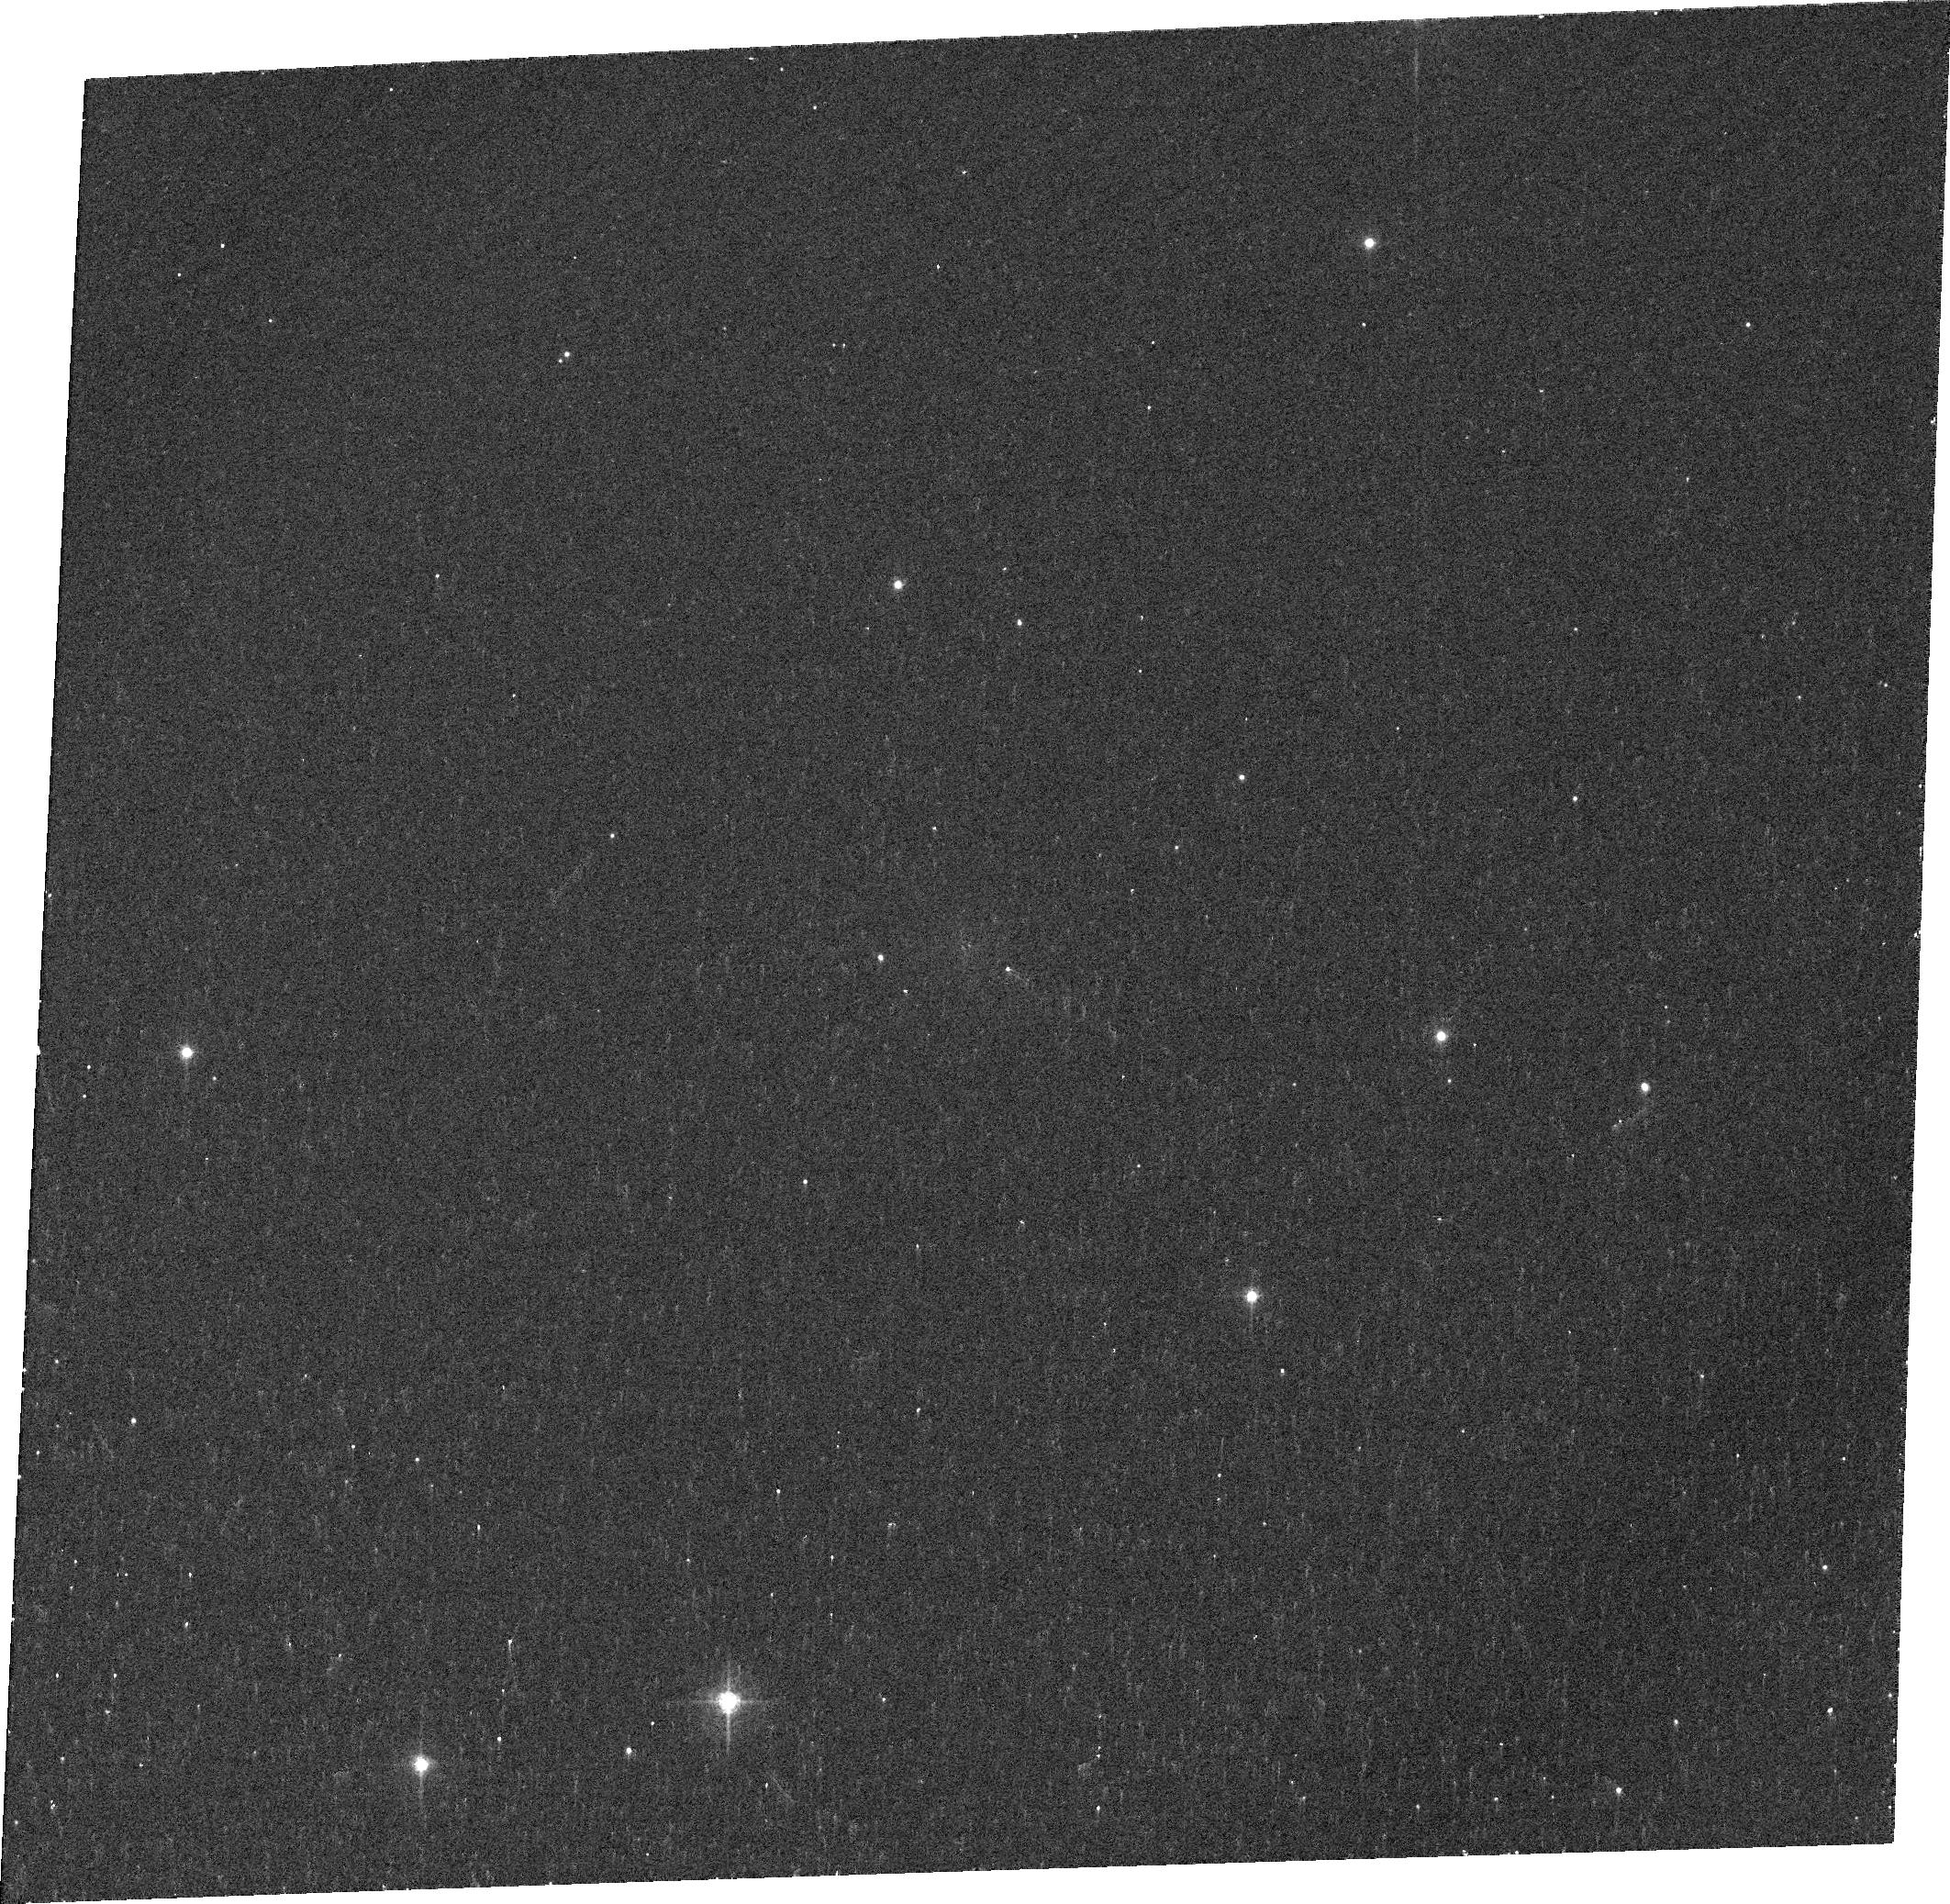
Target: 3C129
Instrument: ACS/WFC
Filter: FR505N
Exposure: 8 min
Observation ID: j9ob11020

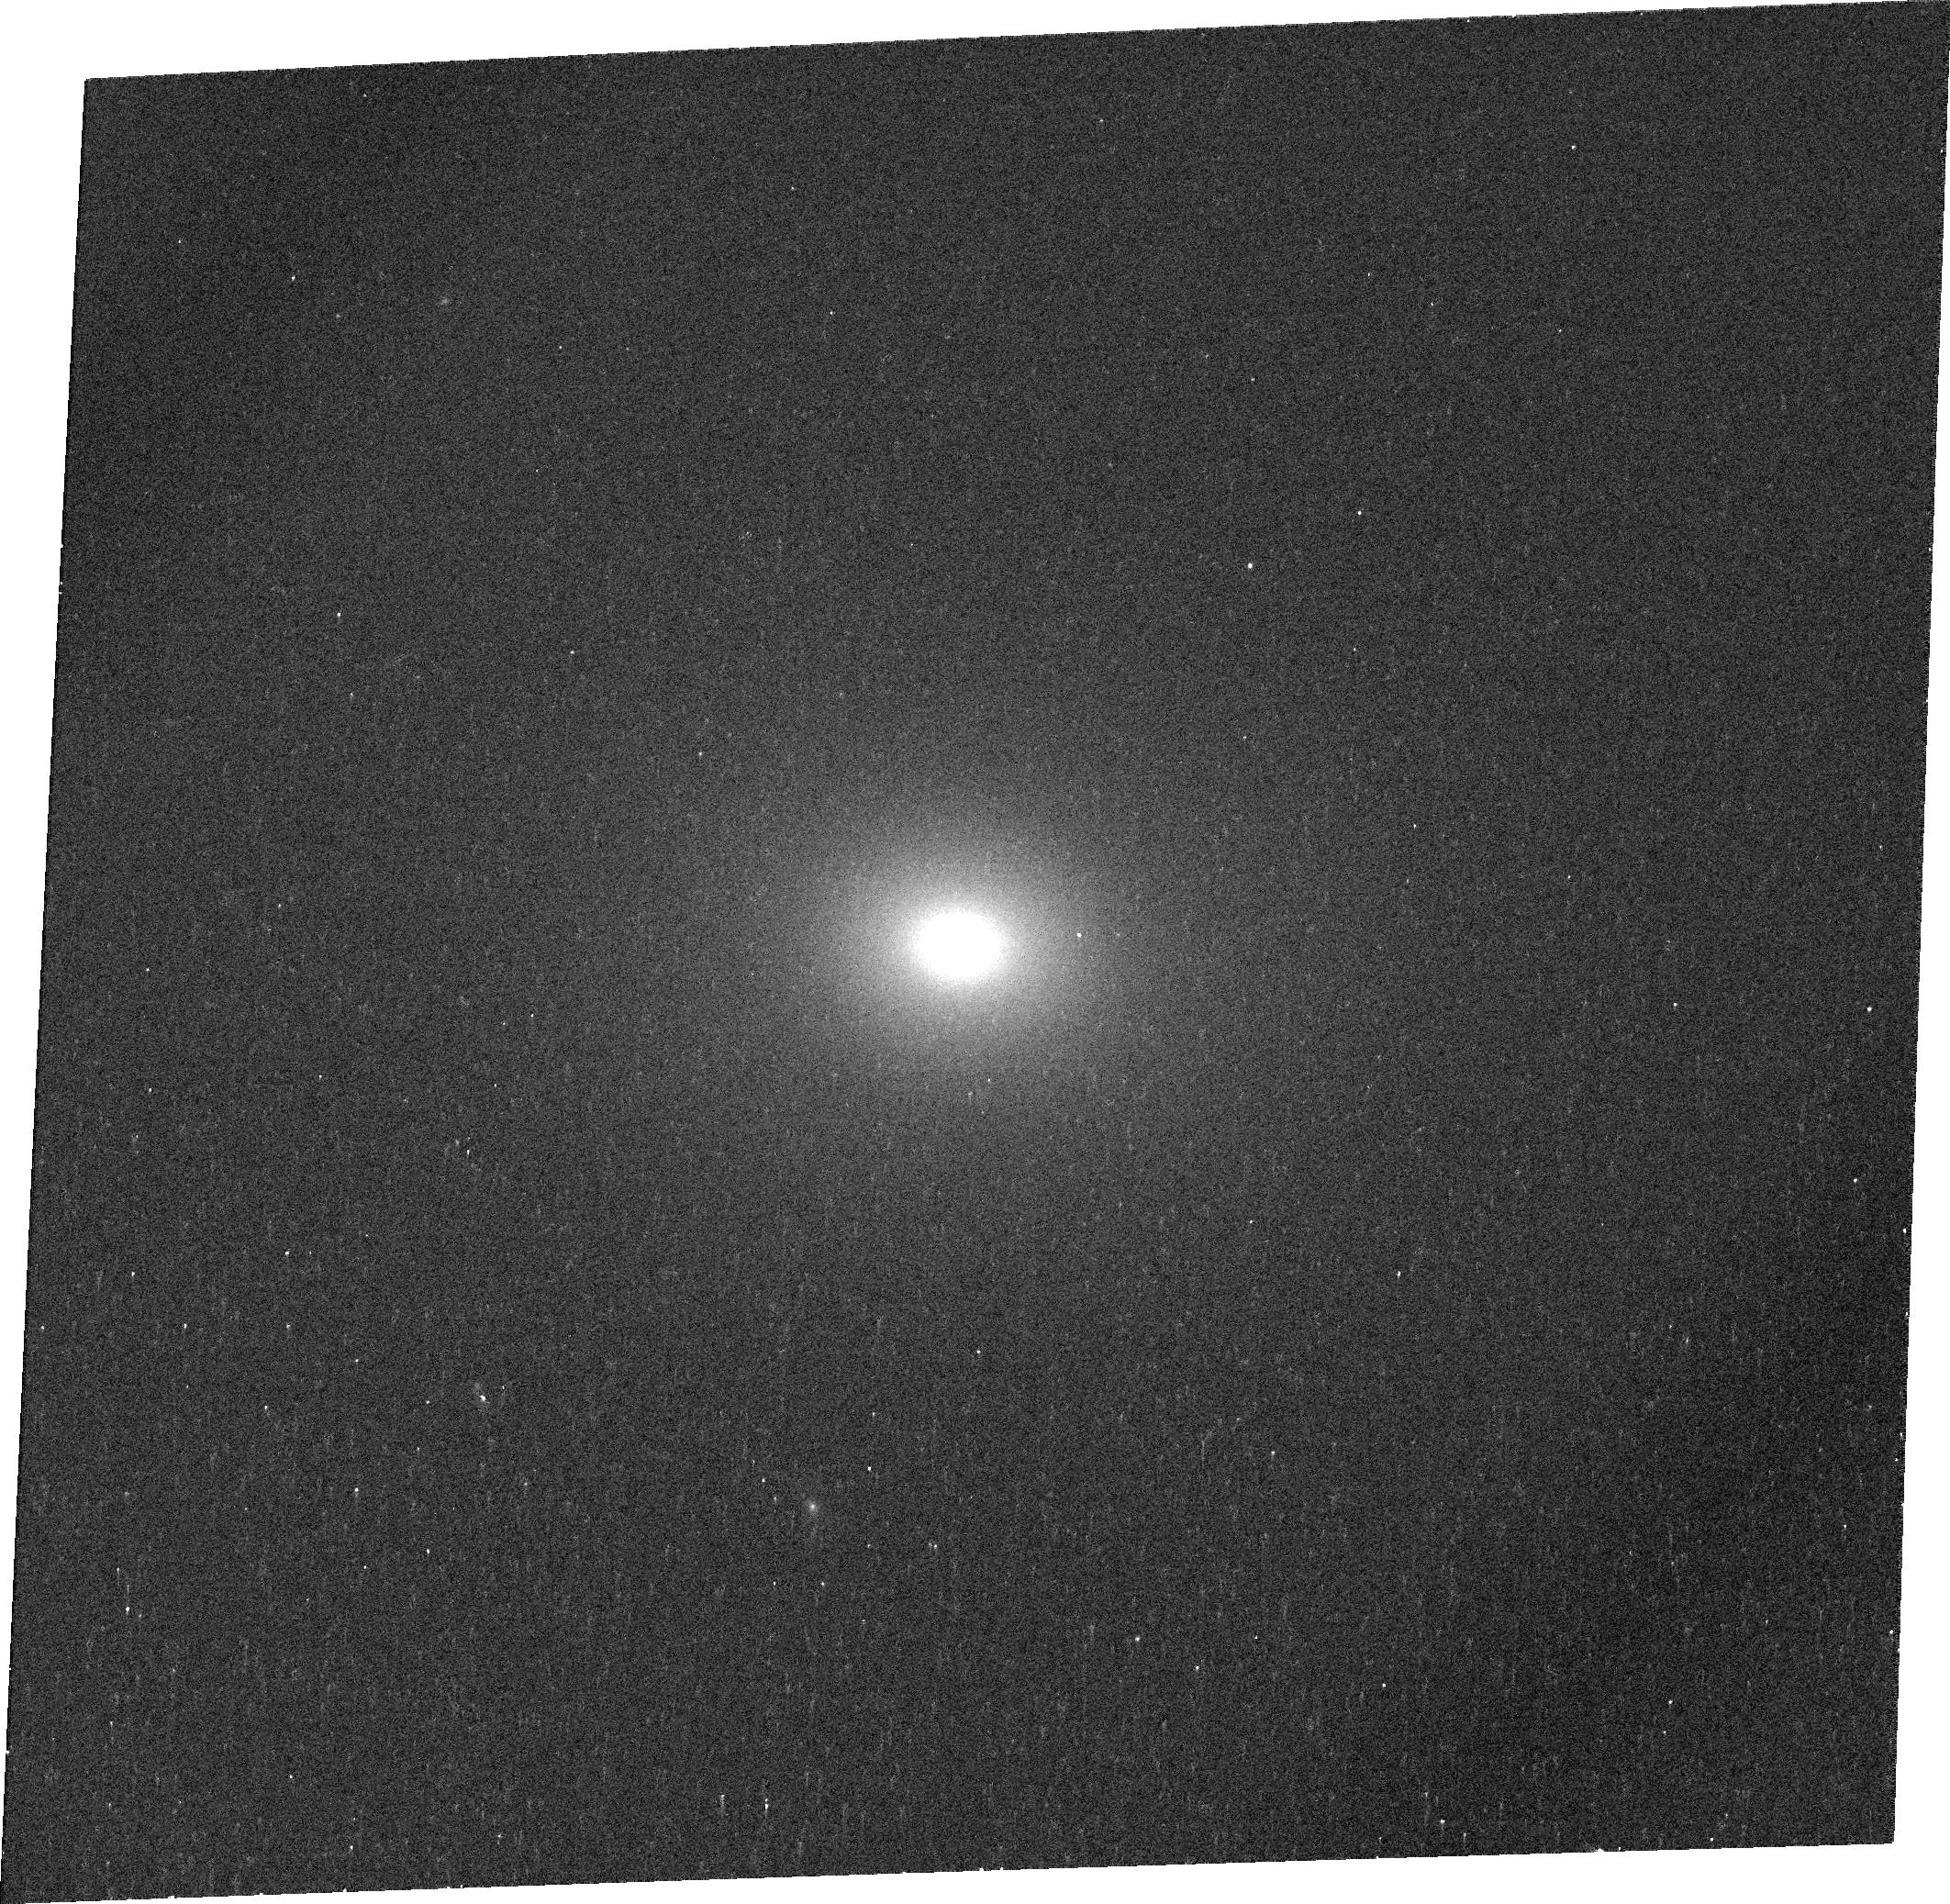
Target: 3C78
Instrument: ACS/WFC
Filter: FR656N
Exposure: 7 min
Observation ID: j9ob17010

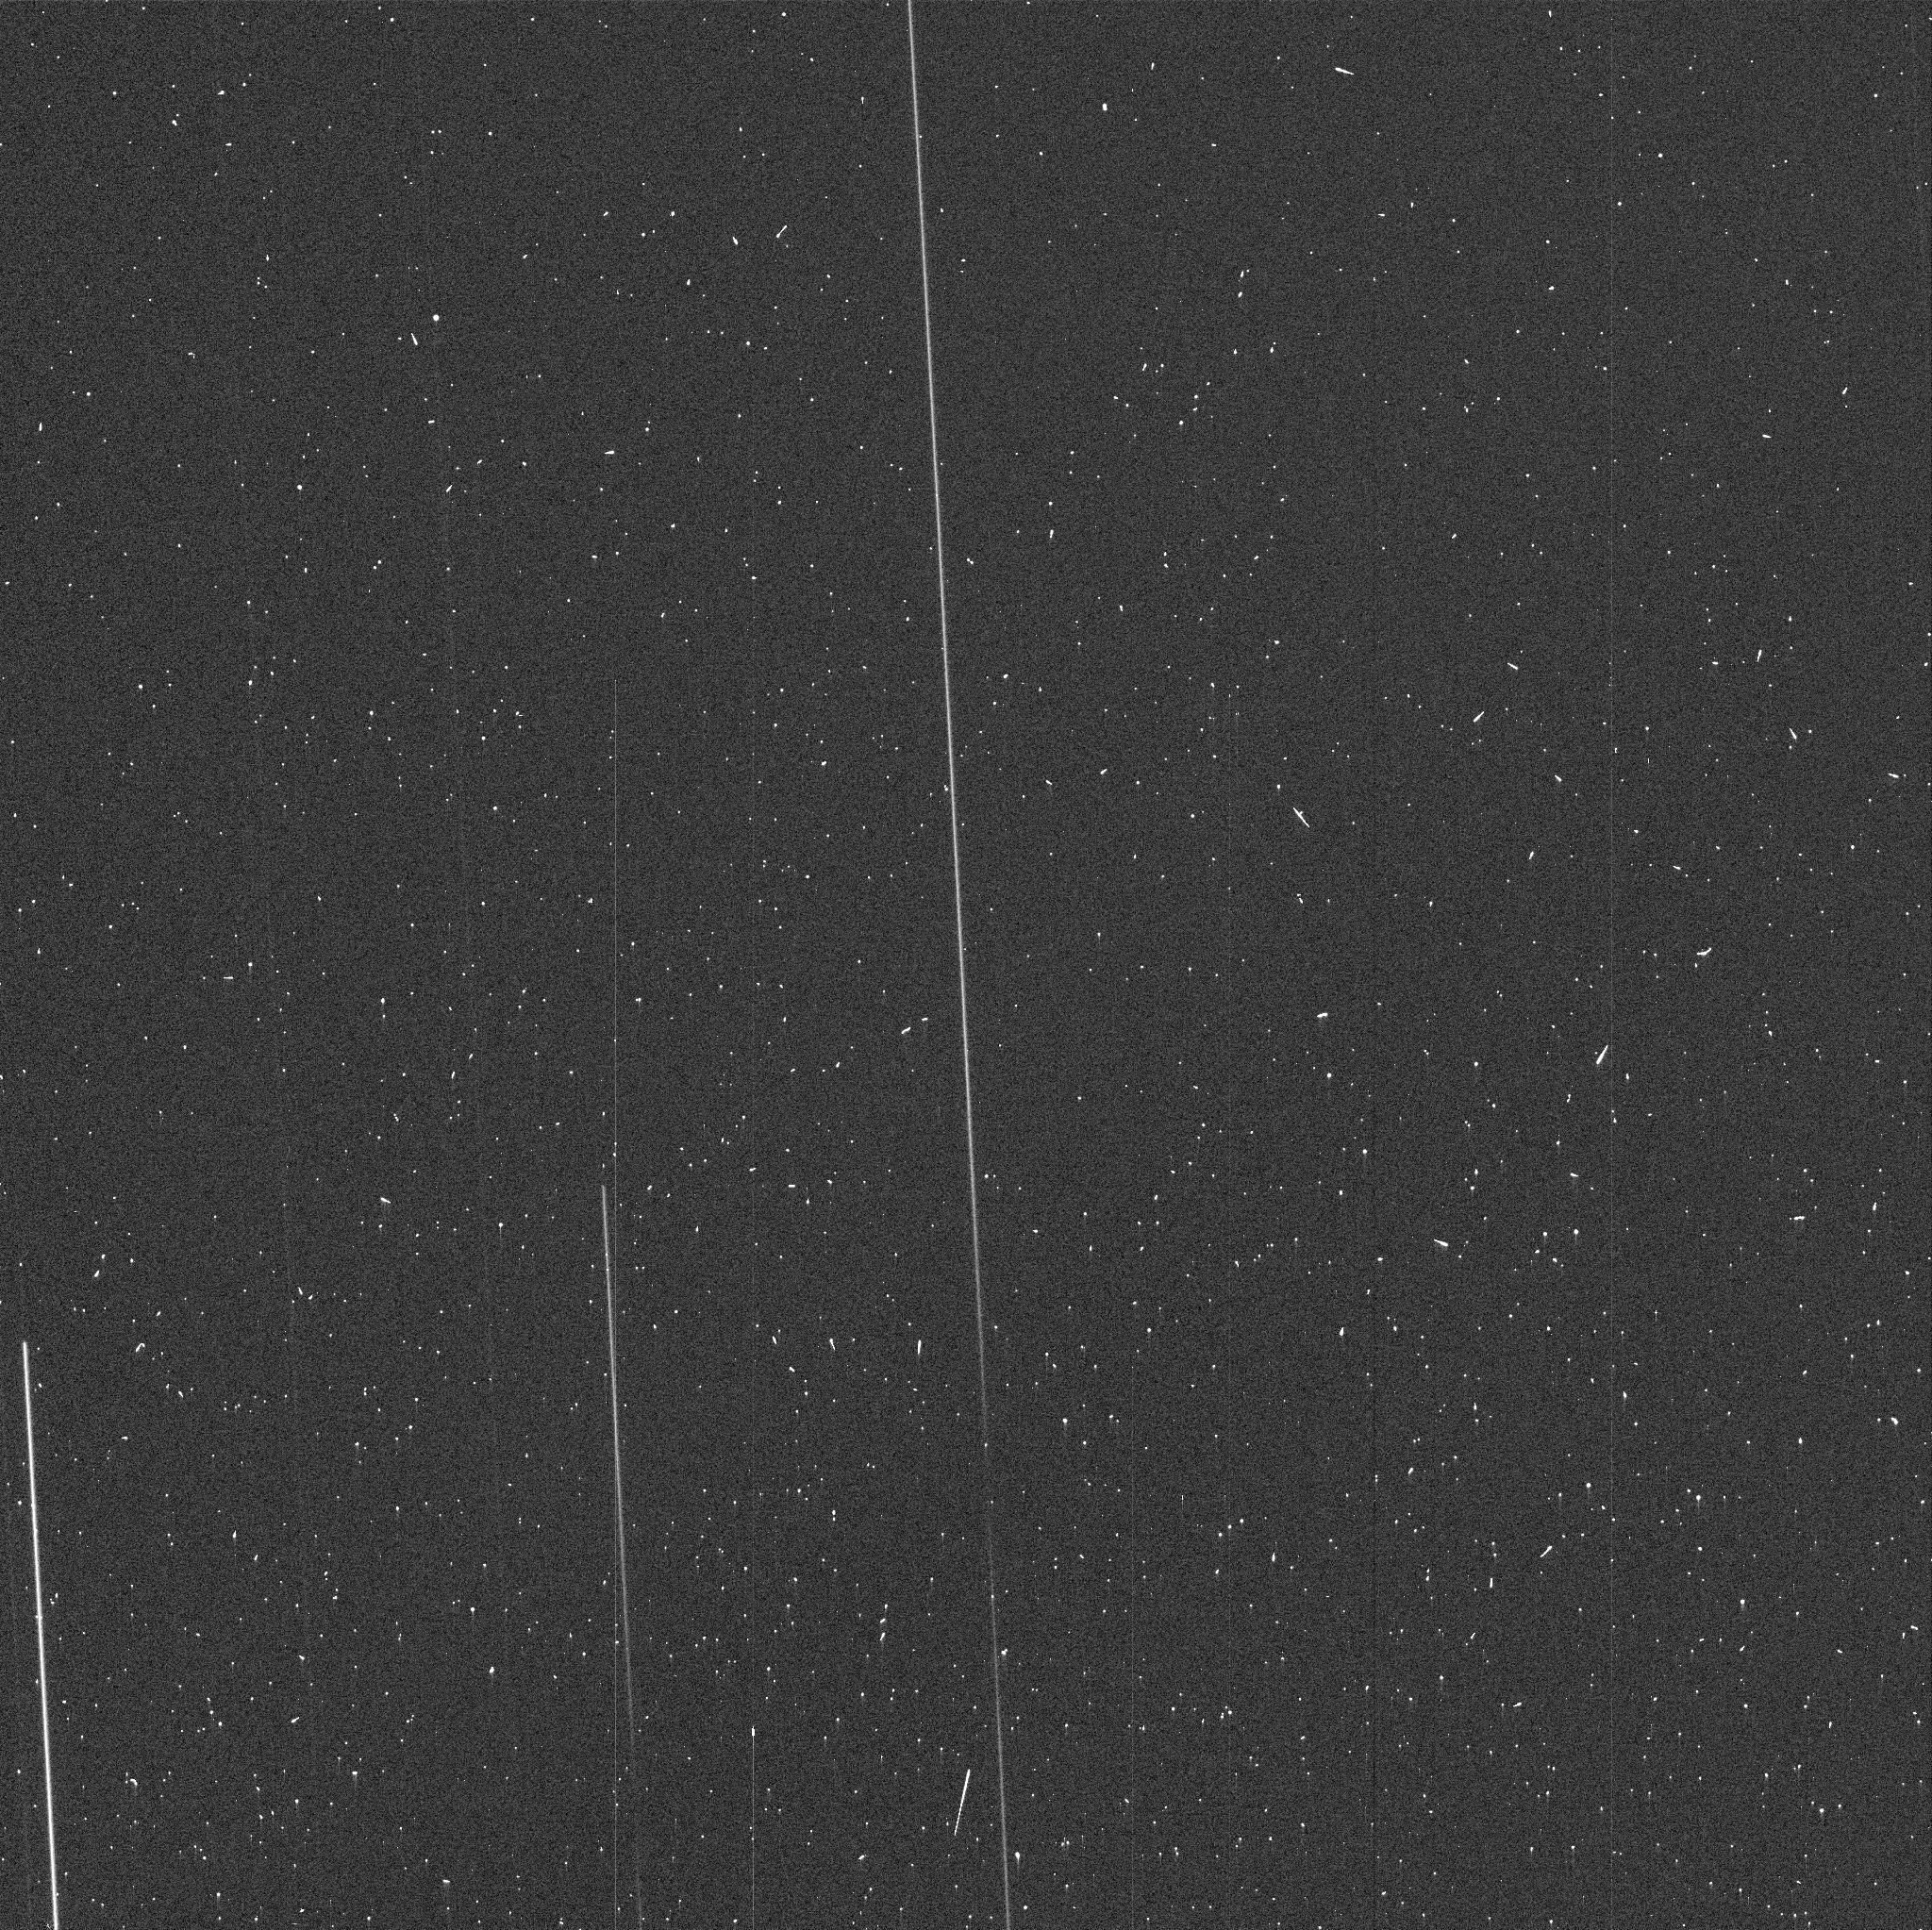
Target: 3C371
Instrument: ACS/WFC
Filter: FR647M
Exposure: 1 min
Observation ID: j9ob26b9q

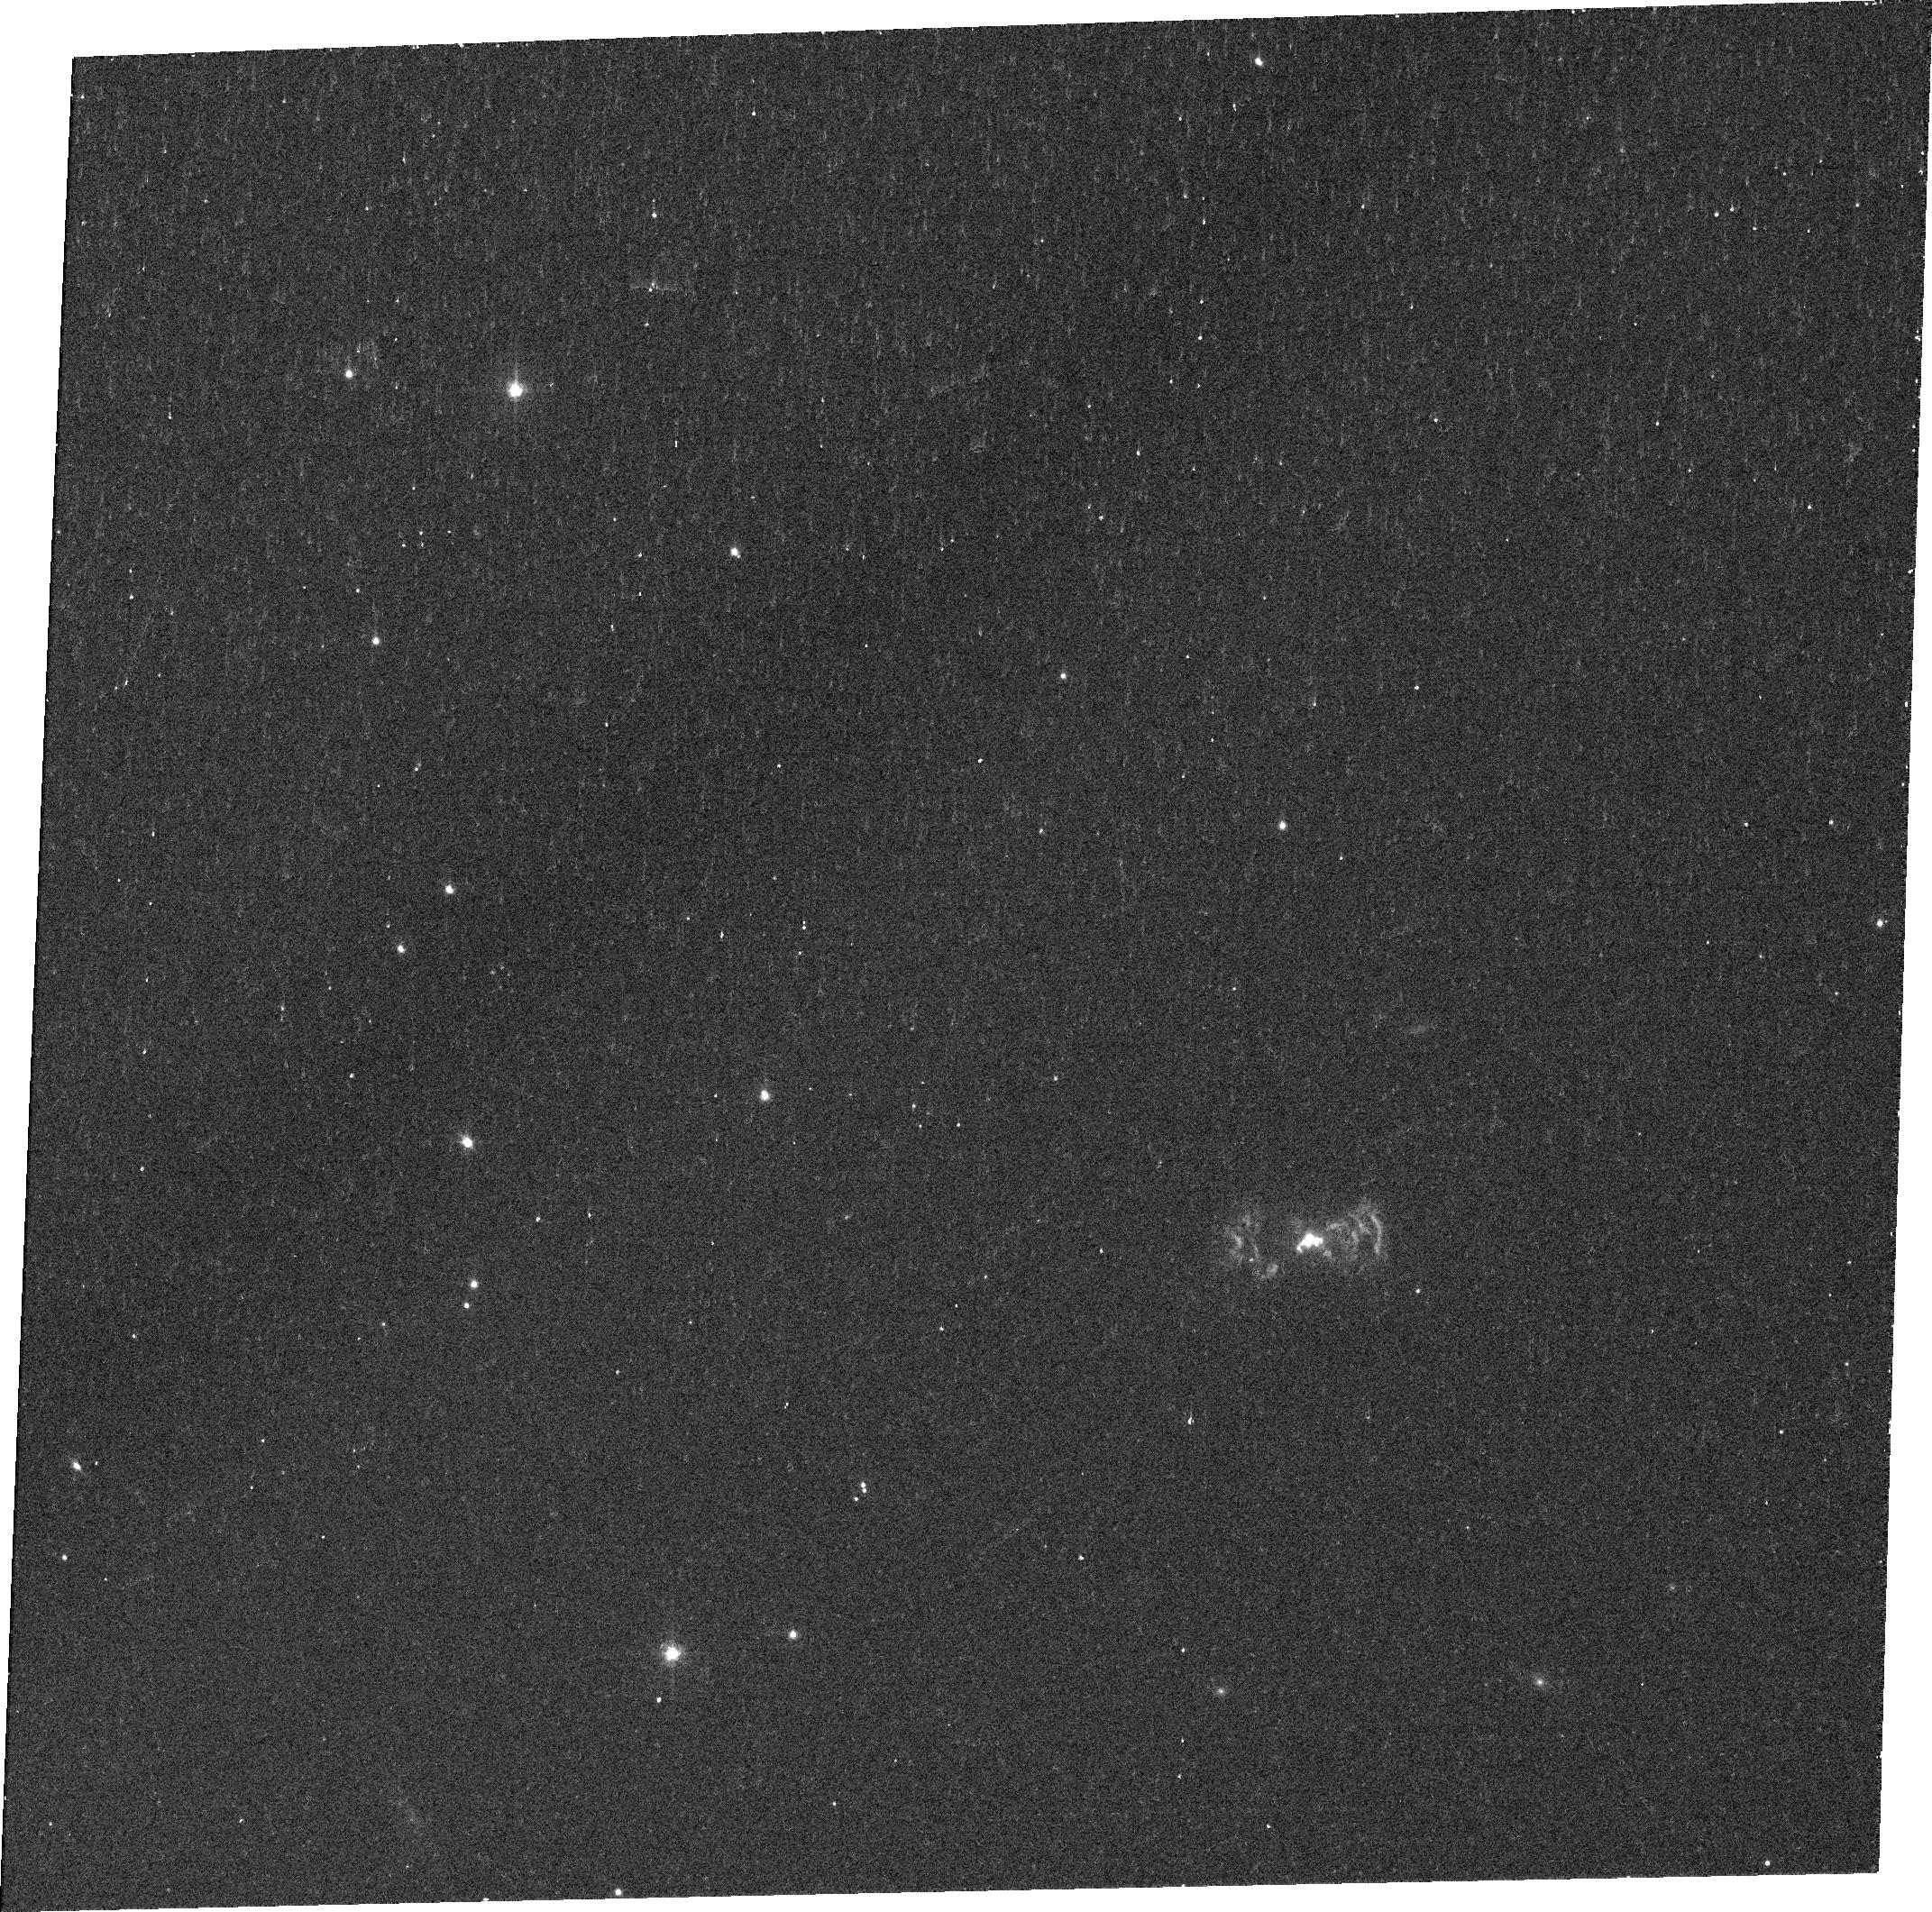
Target: 3C180
Instrument: ACS/WFC
Filter: FR601N
Exposure: 8 min
Observation ID: j9ob83020

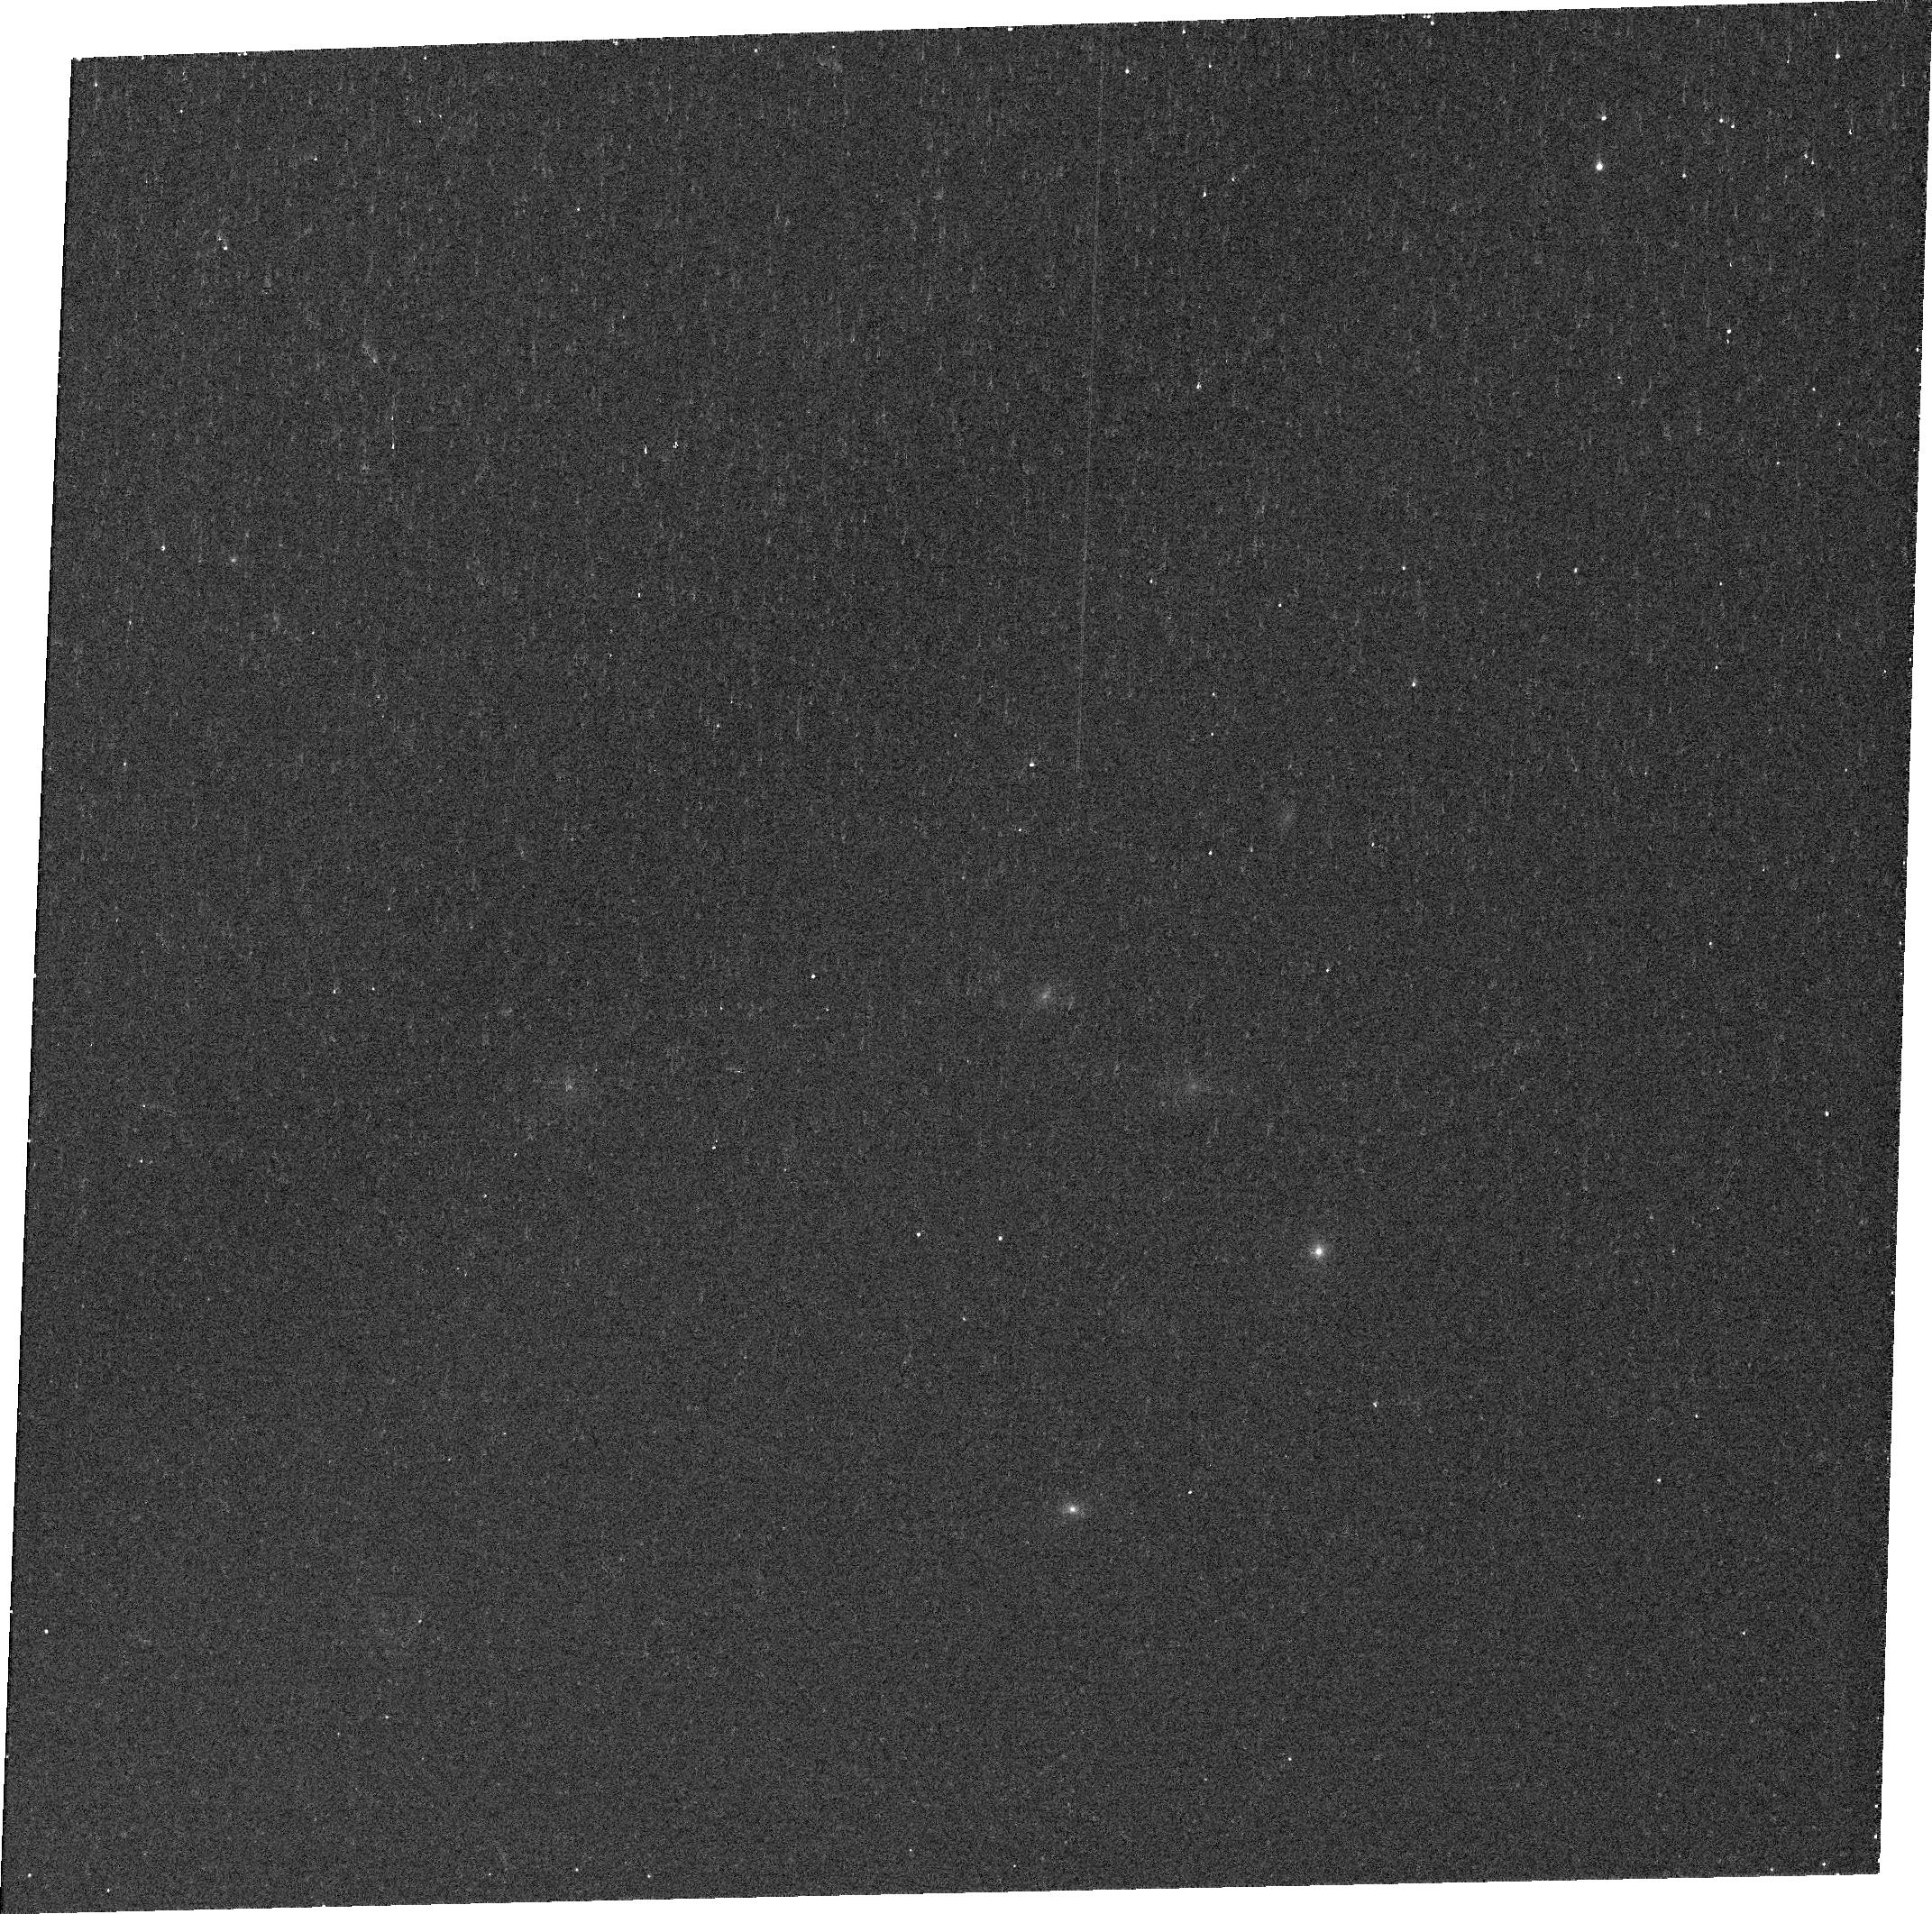
Target: 3C319
Instrument: ACS/WFC
Filter: FR601N
Exposure: 8 min
Observation ID: j9ob71020

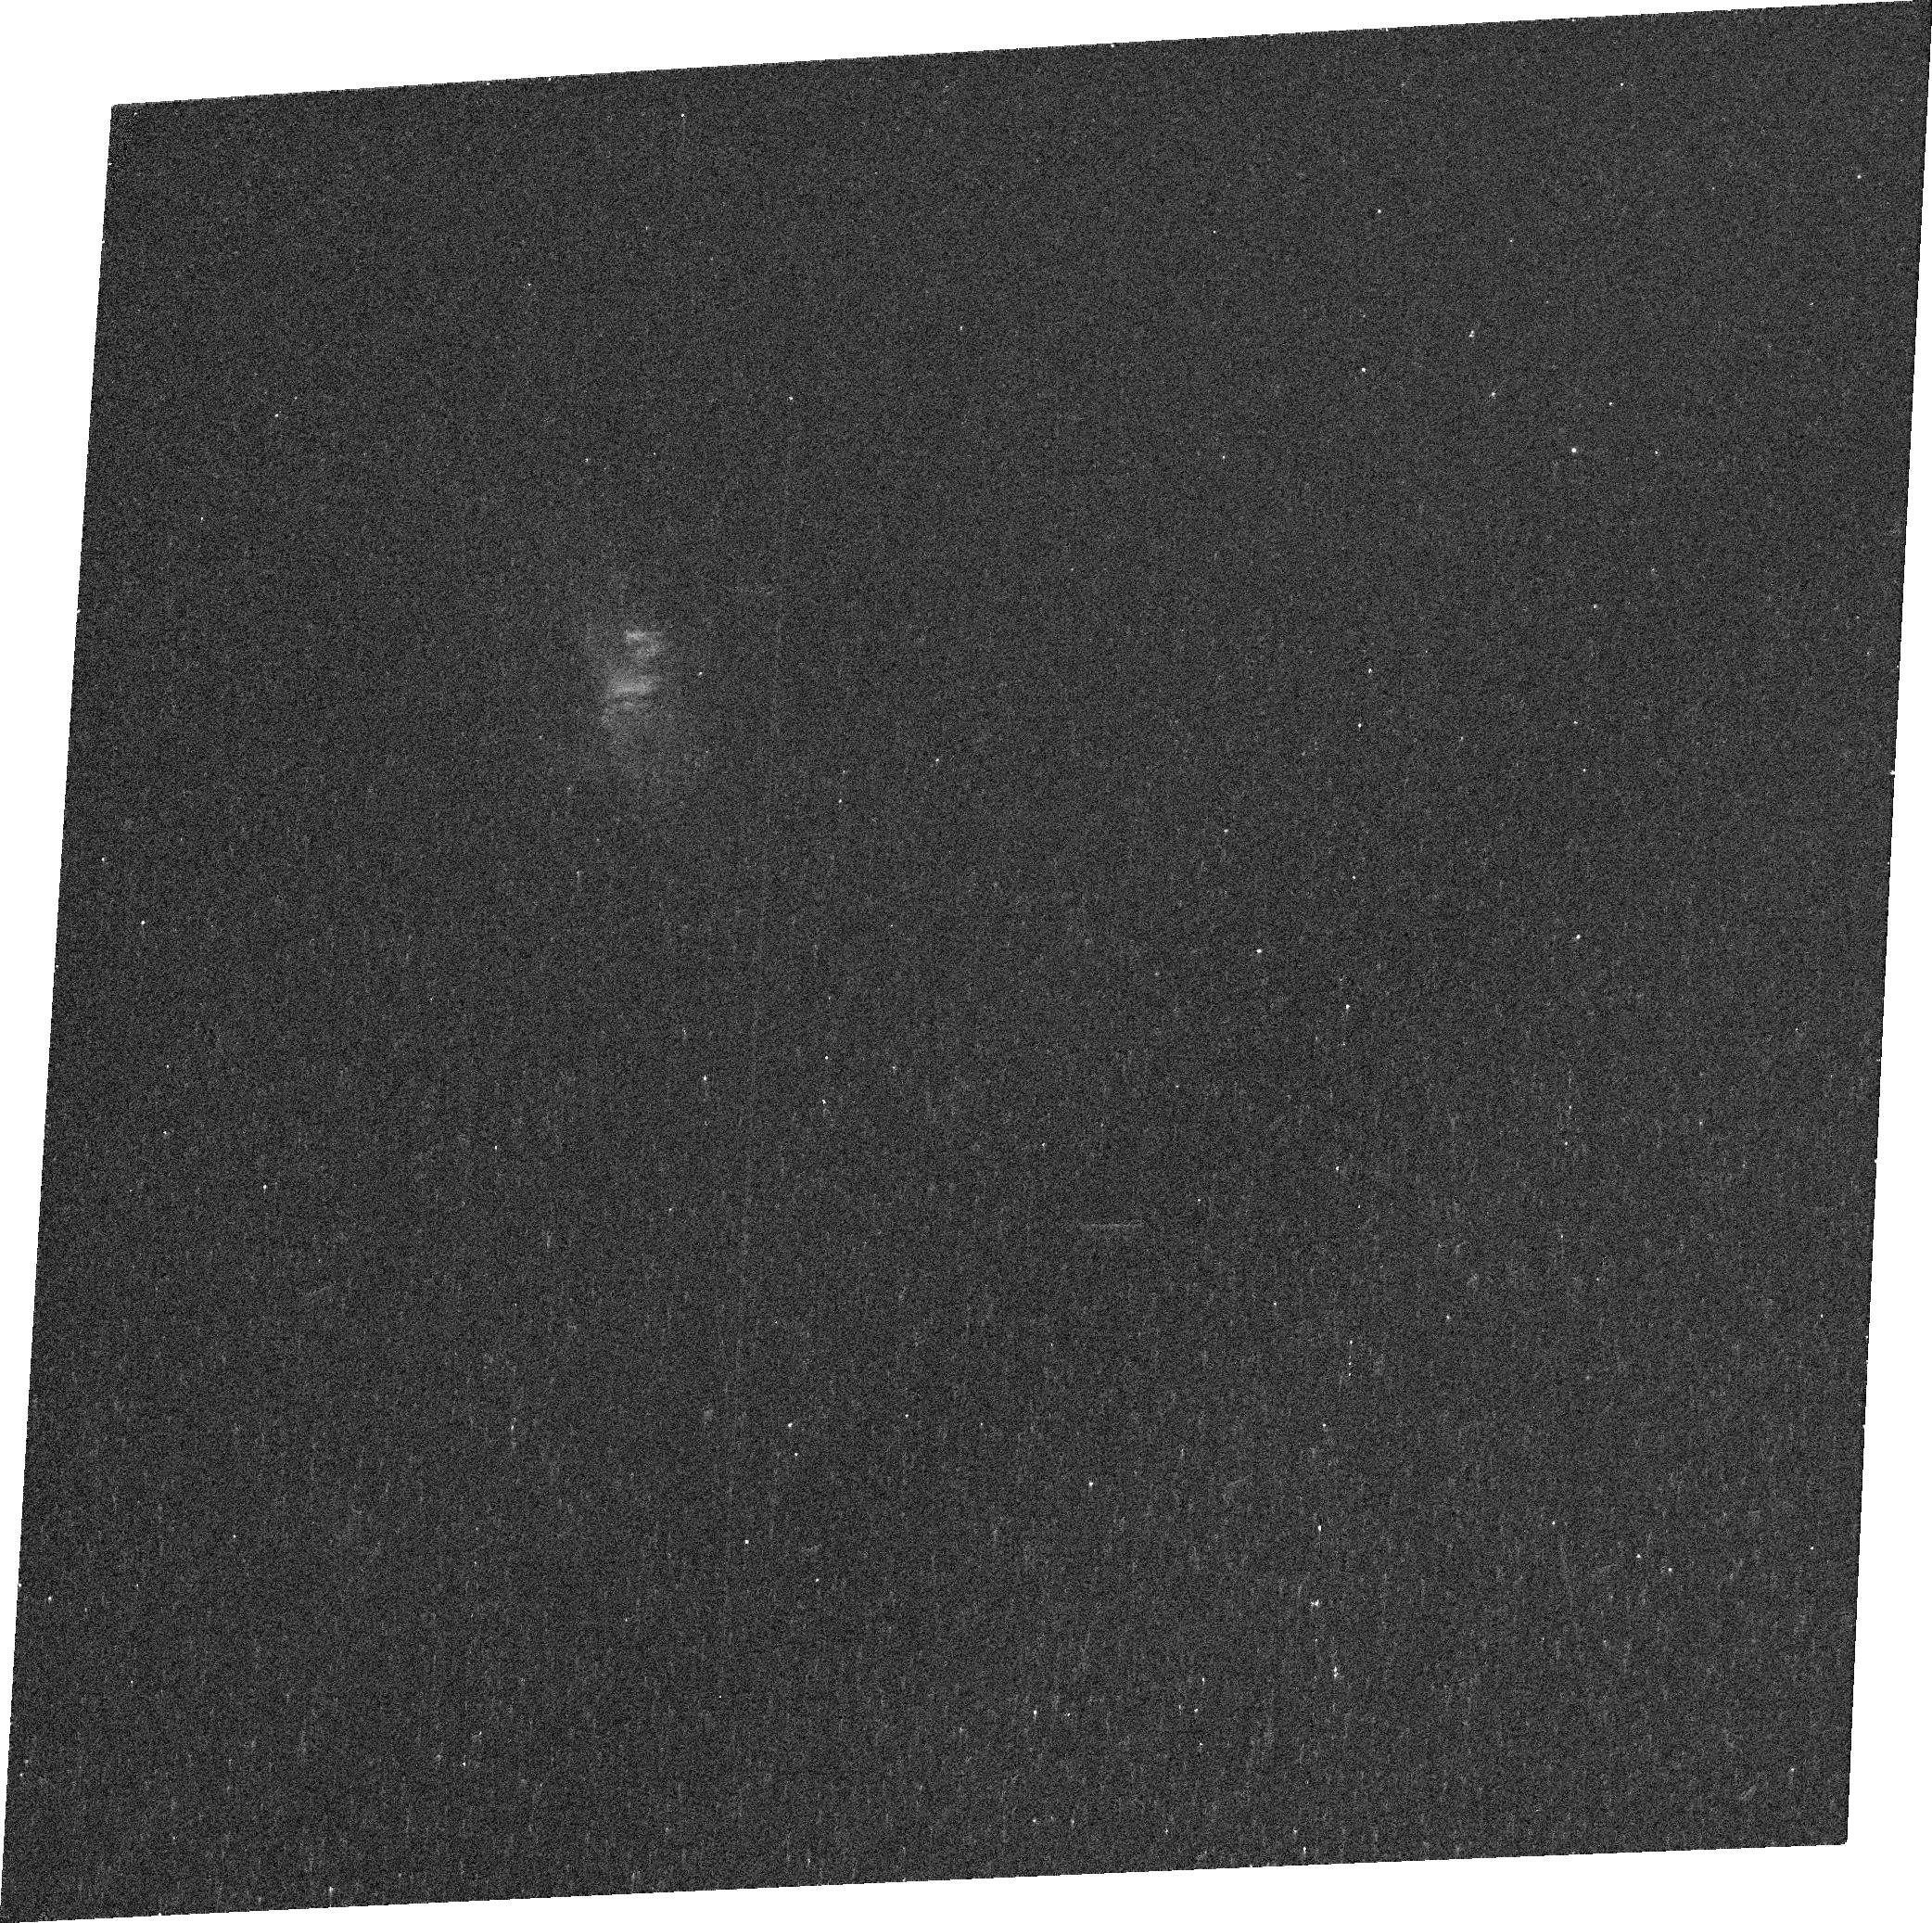
Target: 3C285
Instrument: ACS/WFC
Filter: FR551N
Exposure: 8 min
Observation ID: j9ob38020

Emission Line Snapshots of 3CR Radio Galaxies (PI: Sparks, William B.)

Radio galaxies are an important class of extragalactic objects: they are one of the most energetic astrophysical phenomena and they provide an exceptional probe of the evolving Universe, lying typically in high density regions but well-represented across a wide redshift range. In earlier Cycles we carried out extensive HST observations of the 3CR sources in order to acquire a complete and quantitative inventory of the structure, contents and evolution of these important objects. We discovered new optical jets, dust lanes, and revealed point-like nuclei whose properties support AGN unified schemes. Here, we propose to obtain ACS emission line images at low and high excitation of 3CR sources with z<0.3, both low- and classical high-power radio galaxies, as a major enhancement to an already superb dataset. We aim to probe fundamental relationships between warm optical line-emitting gas, radio source structure (jets and lobes) and X-ray coronal halos. We will combine our existing UV images with new emission-line images to establish quantitative star formation characteristics and their relation to dust and merging, and with emission-line excitation maps, test theories on ionization beam patterns and luminosities from active nuclei. We will seek jet induced star formation and knowing optical emission-line physics, investigate quantitative jet physics. The nuclear emission line properties of the galaxies will themselves be established and used as ingredients in continuing tests of unified AGN theories. The resulting database will be an incredibly valuable resource to the astronomical community for years to come.